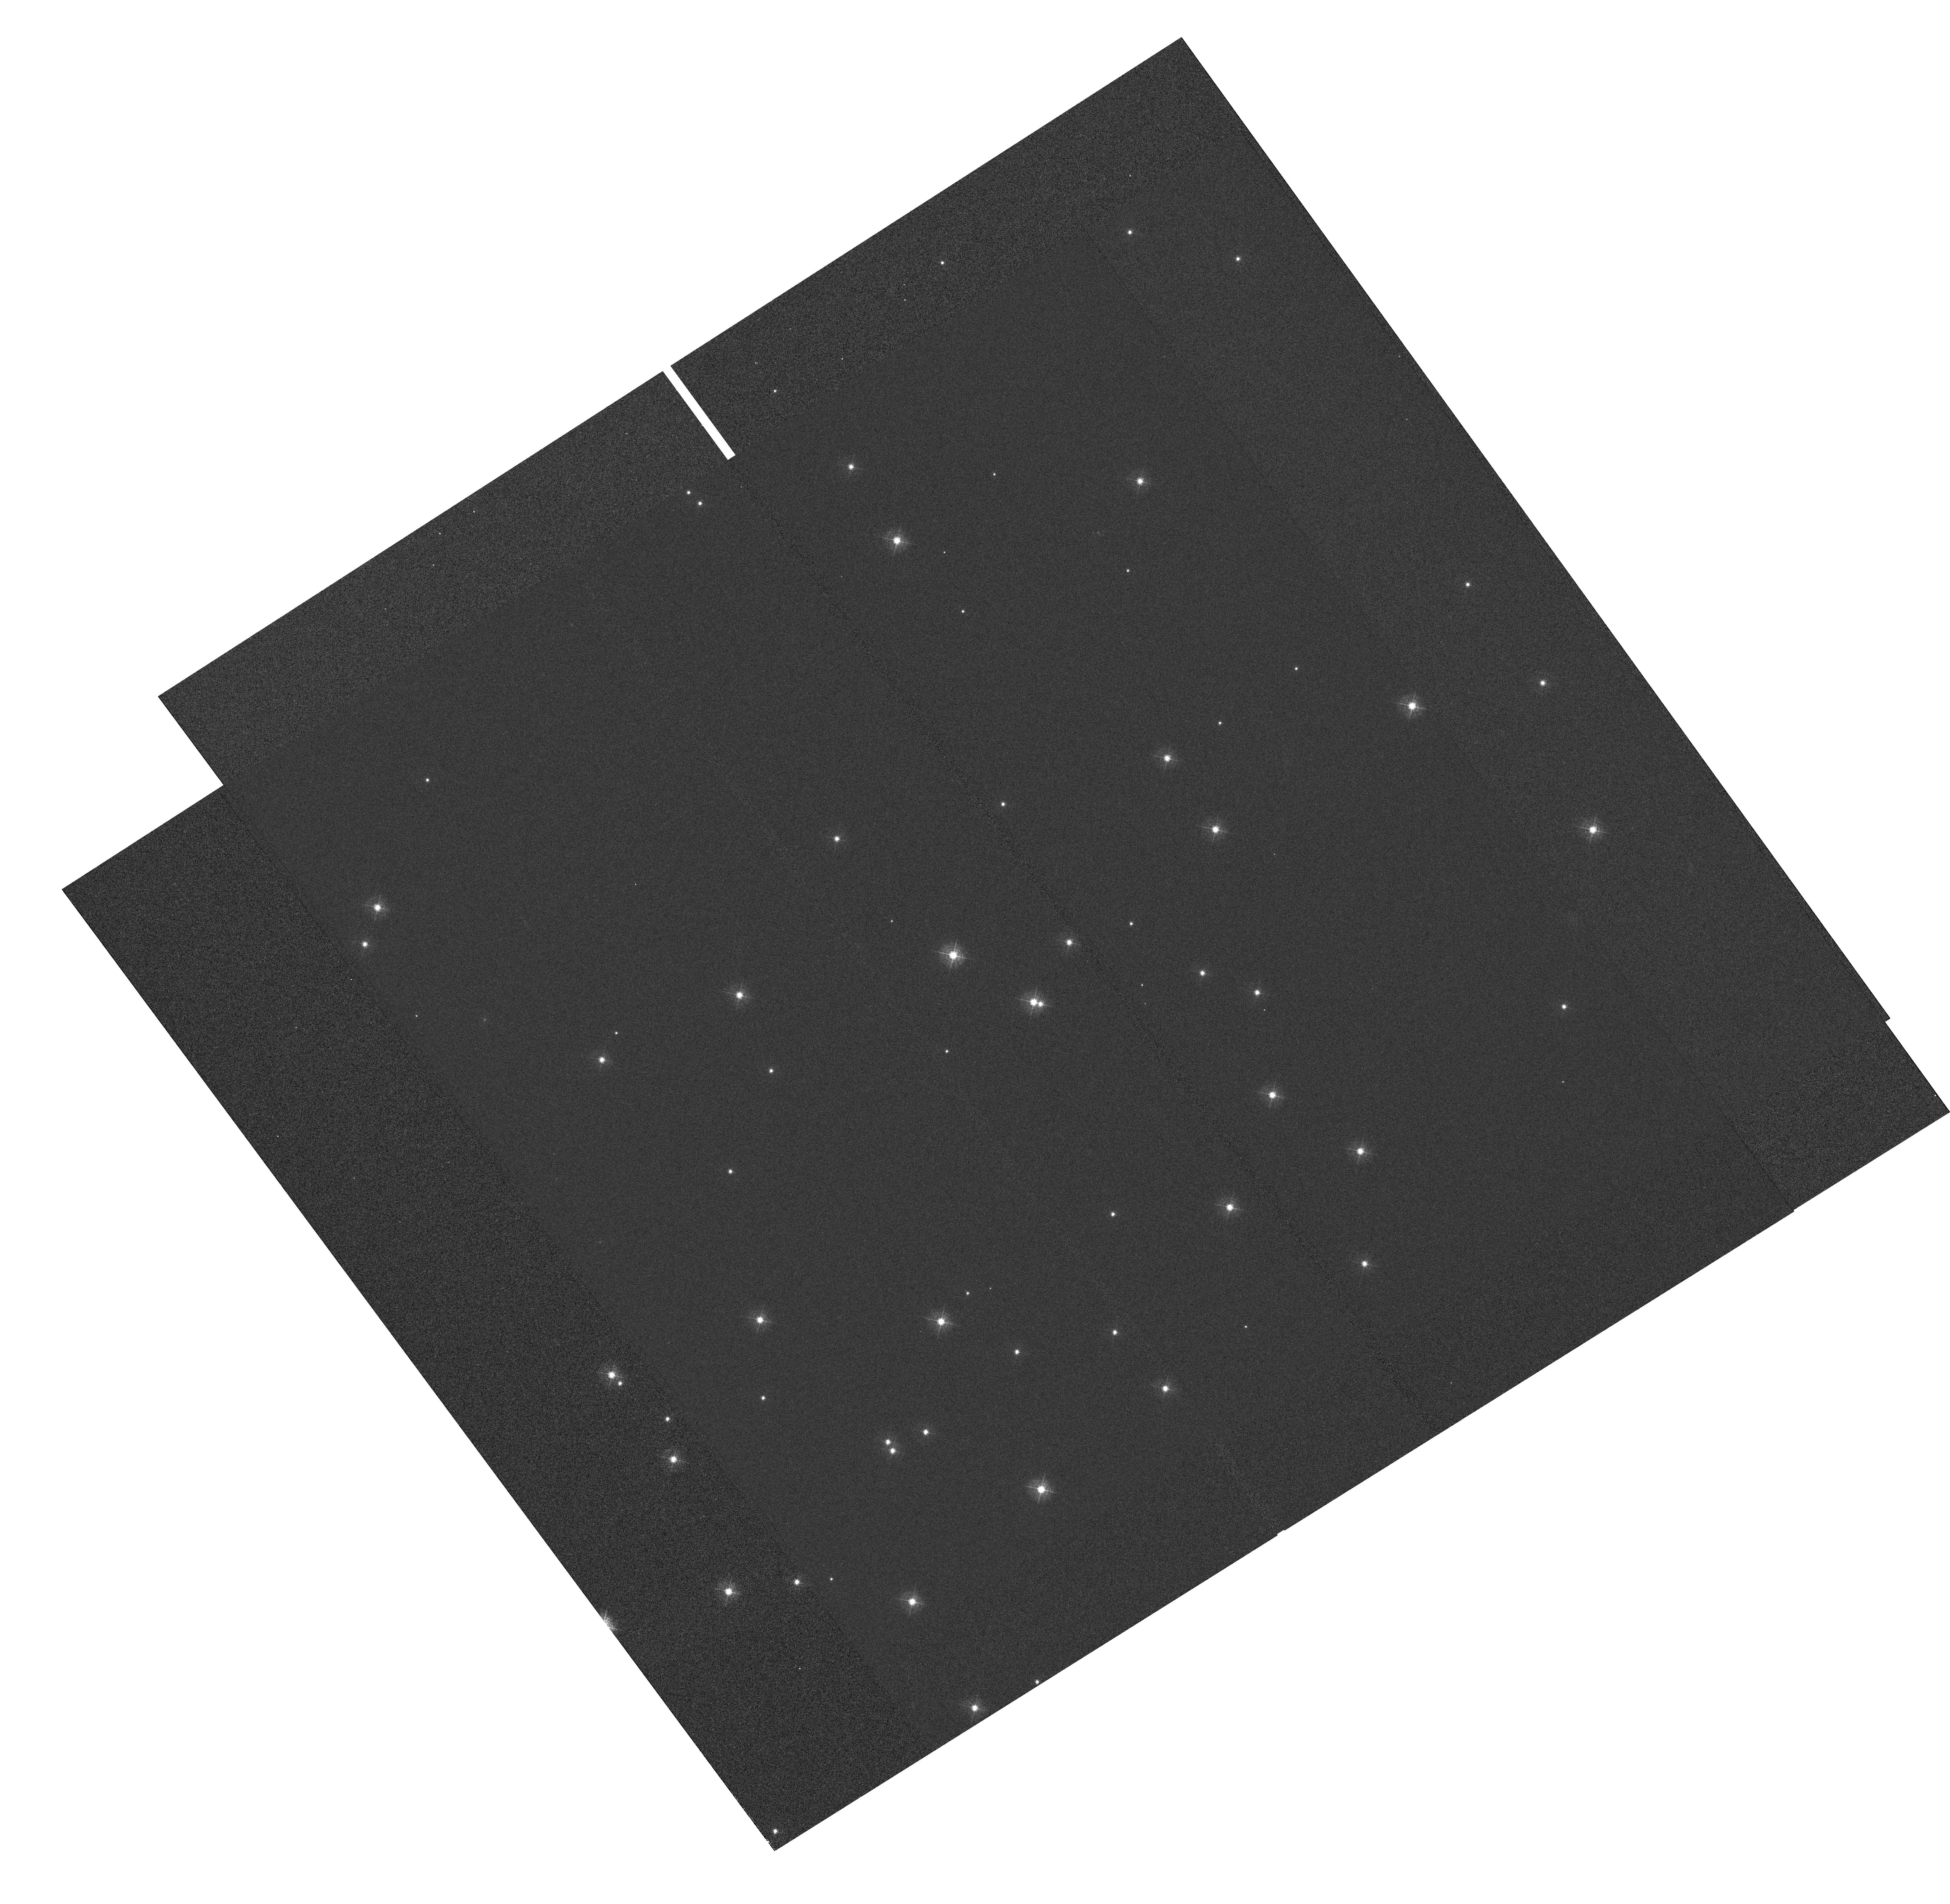
Target: NGC-188-58. Instrument: WFC3/UVIS. Filter: F410M. Exposure: 11 min. Observation ID: hst_11442_01_wfc3_uvis_f410m_iab001

WFC3 FGS-UVIS Alignment (PI: Dressel, Linda L.)

Mapping of the WFC3 UVIS detector coordinate frame to the FGS frame will be determined from observations of an astrometric field with the WFC3 UVIS channel. Image quality over the field will also be assessed to verify the final adjustments to the corrector mechanisms from program 11434. This proposal is Activity ID WF29.